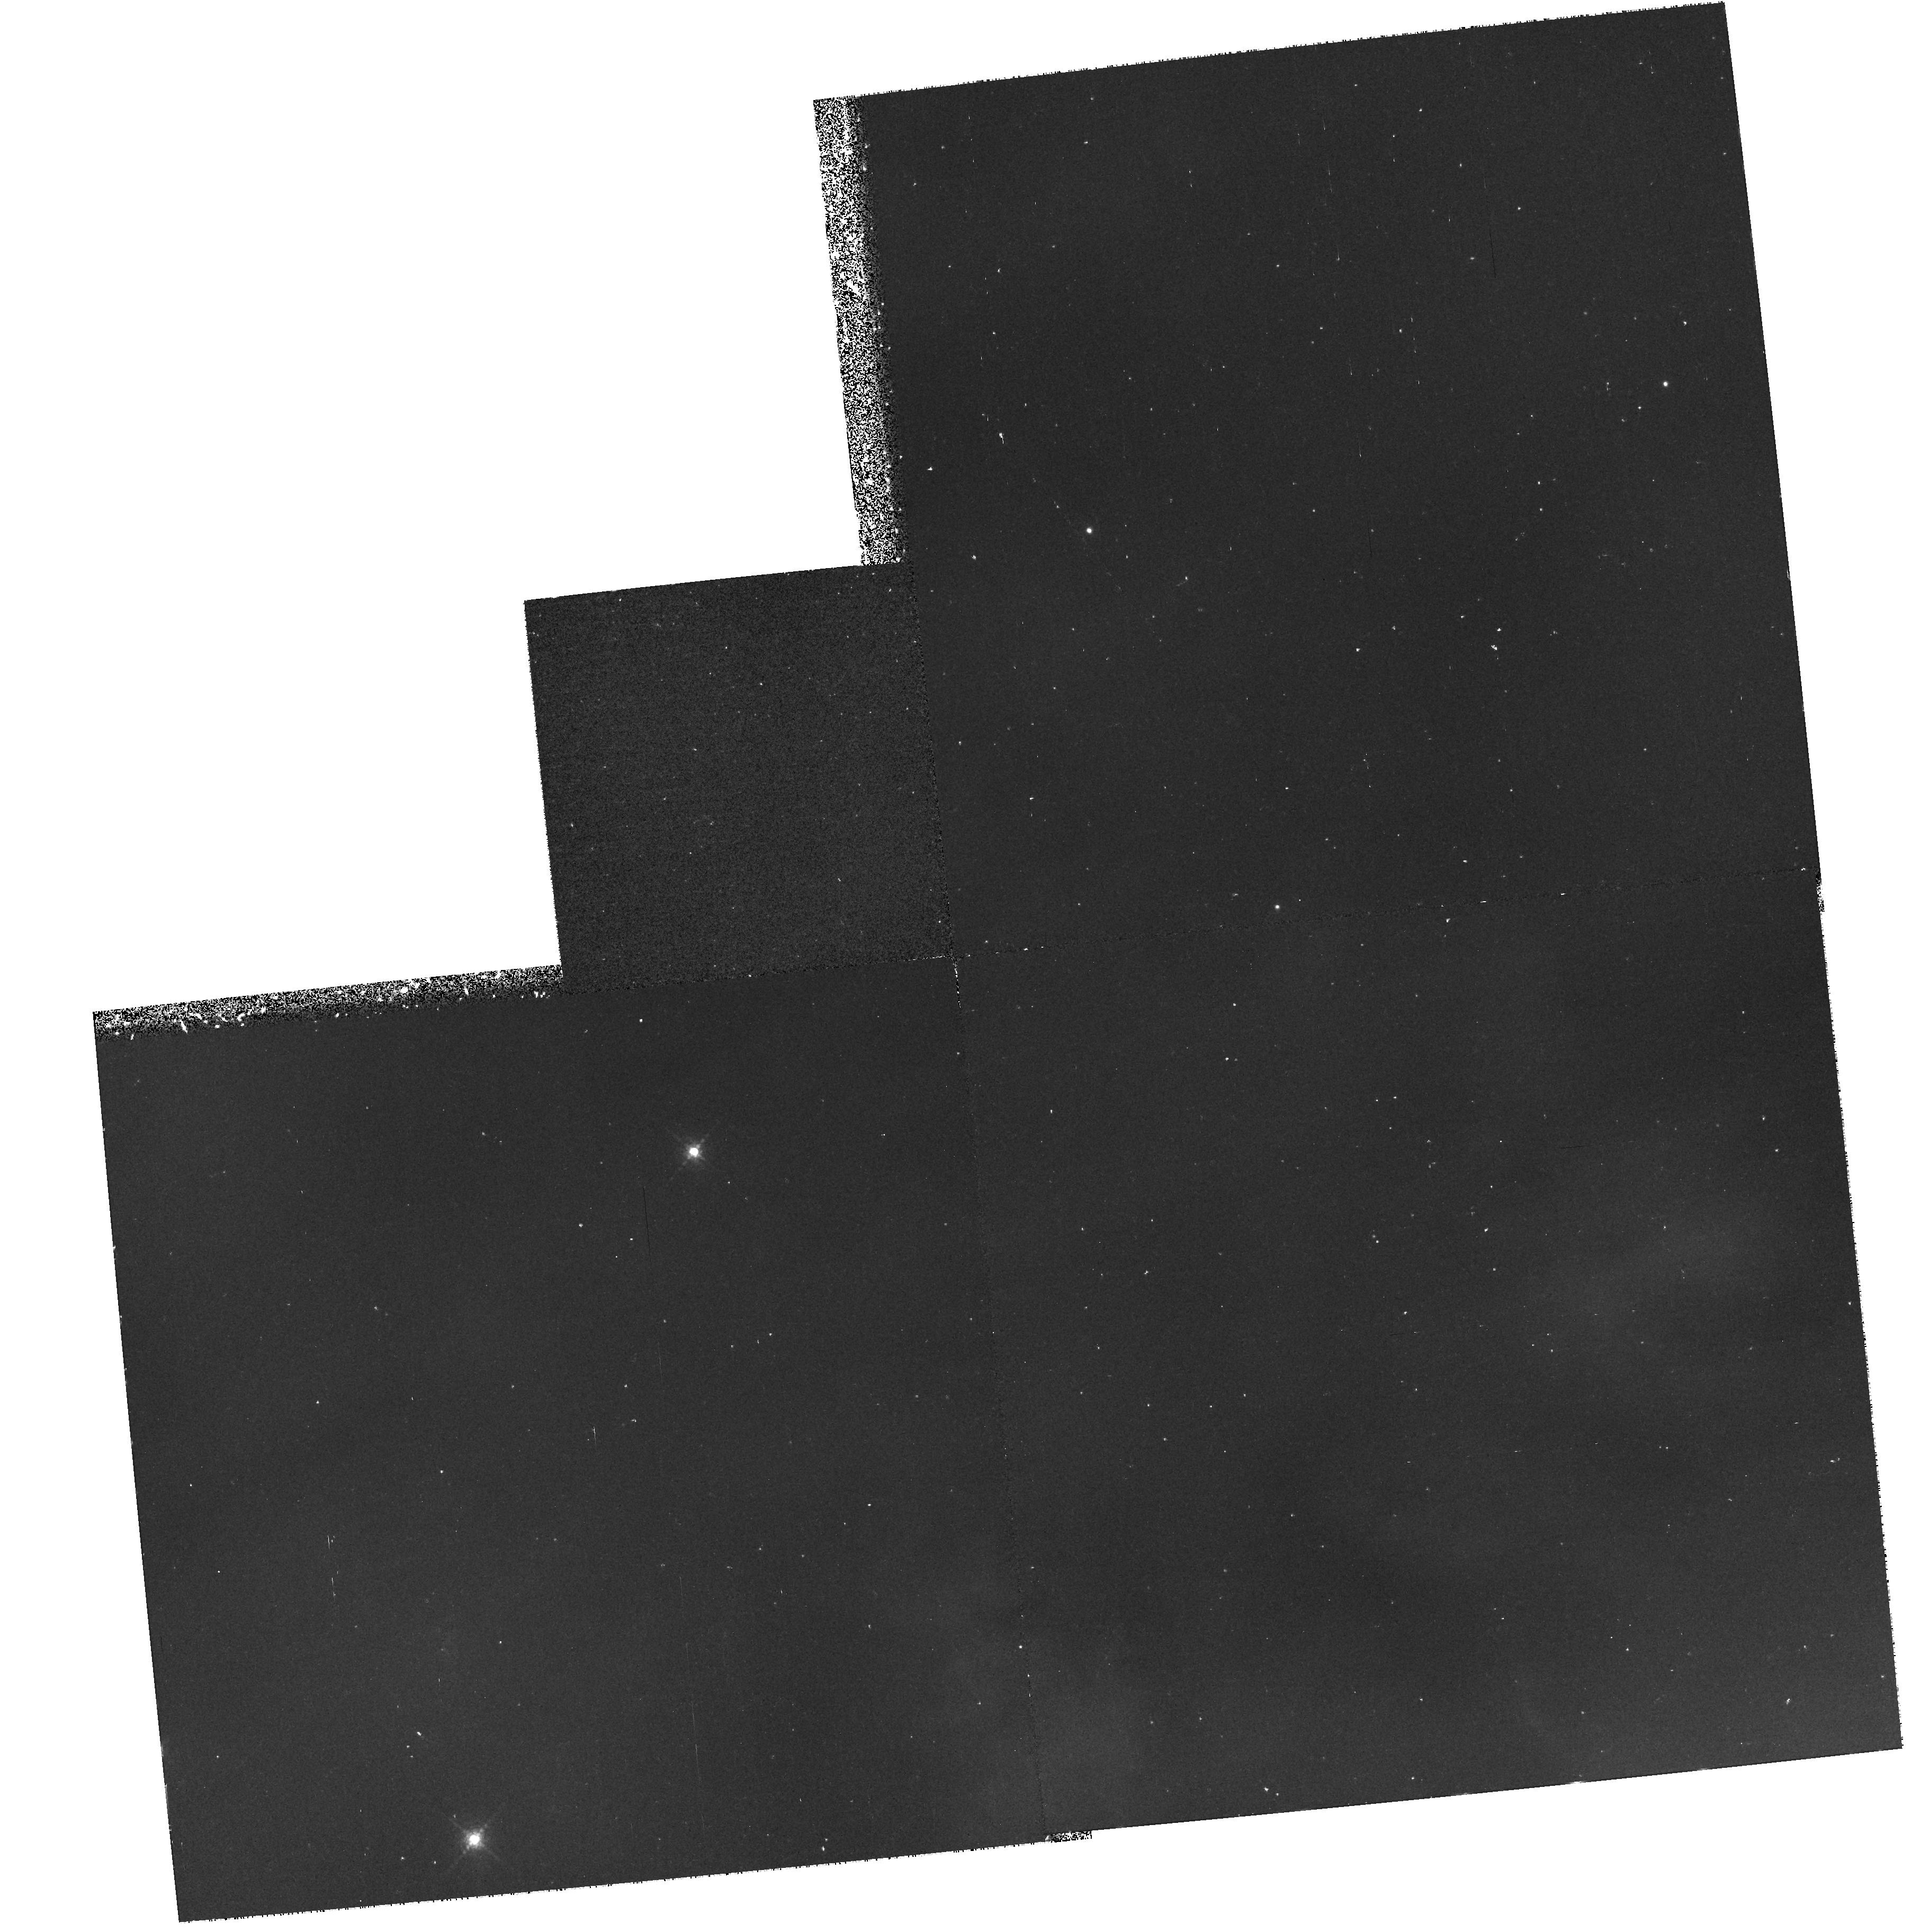
Target: NGC7293-OFFSETD. Instrument: WFPC2/PC. Filter: F658N. Exposure: 37 min. Observation ID: hst_7286_01_wfpc2_pc_f658n_u4yk01

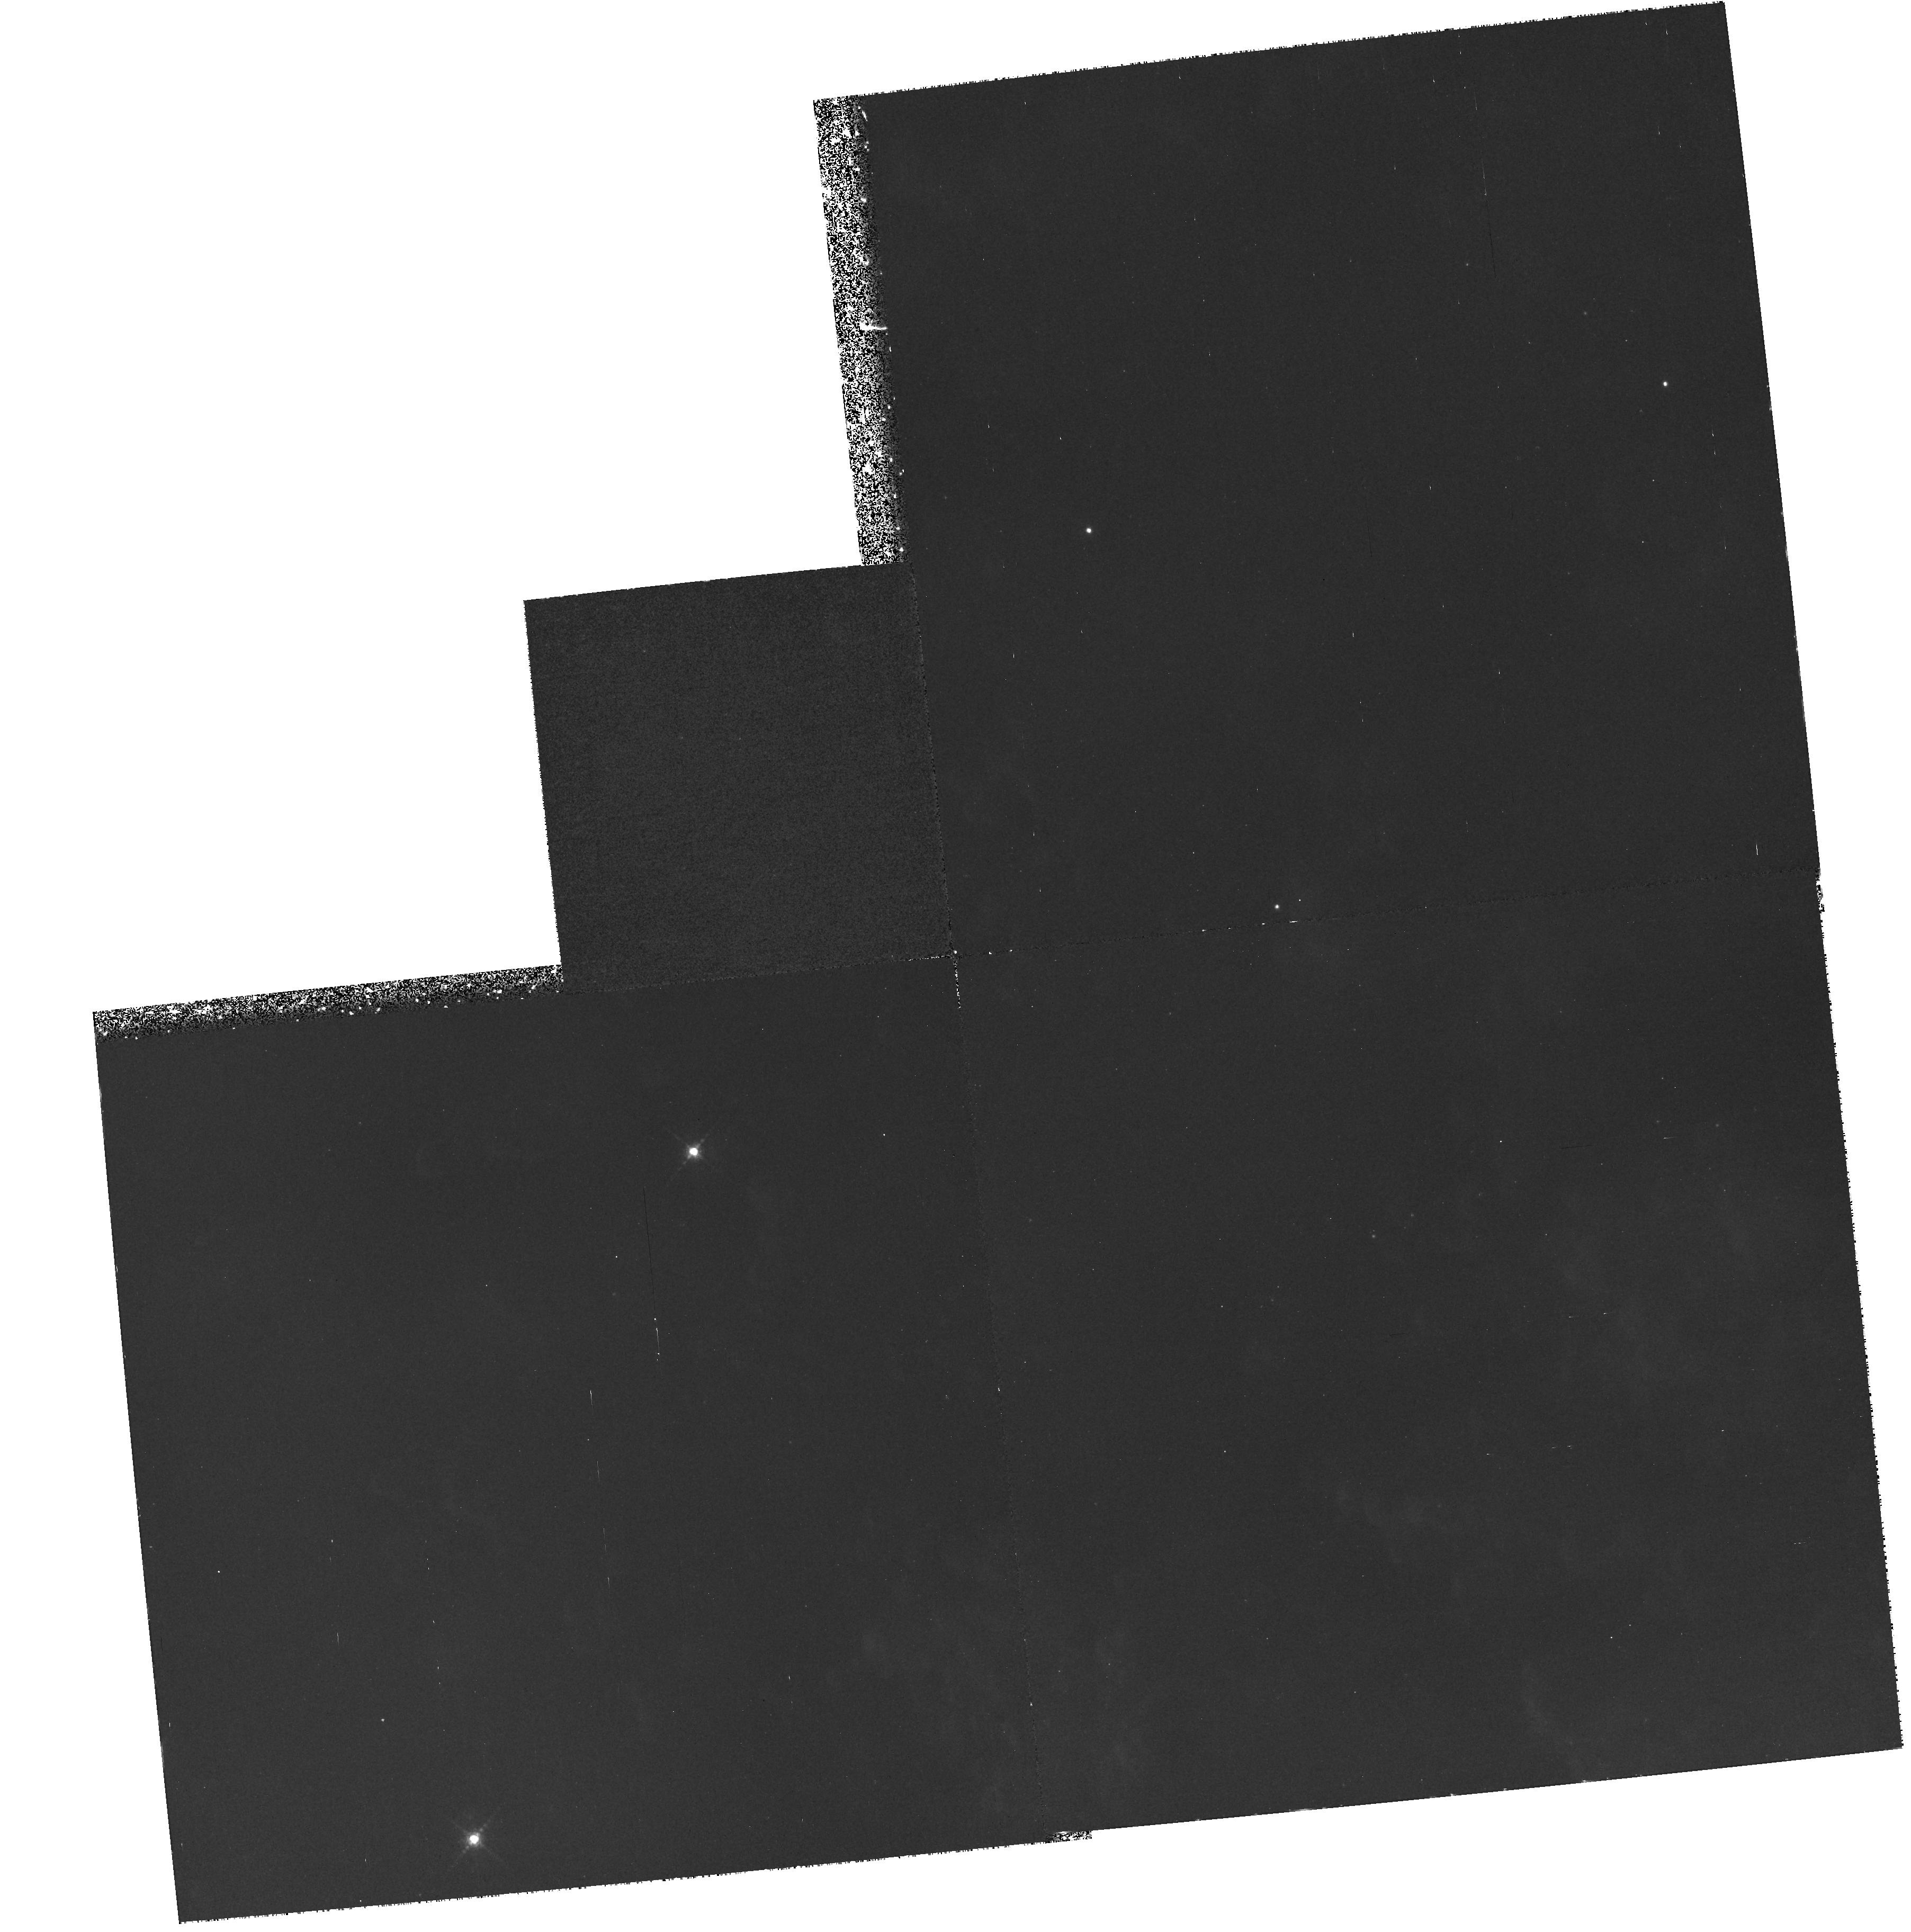
Target: NGC7293-OFFSETD. Instrument: WFPC2/PC. Filter: F656N. Exposure: 1.3 h. Observation ID: hst_7286_01_wfpc2_pc_f656n_u4yk01

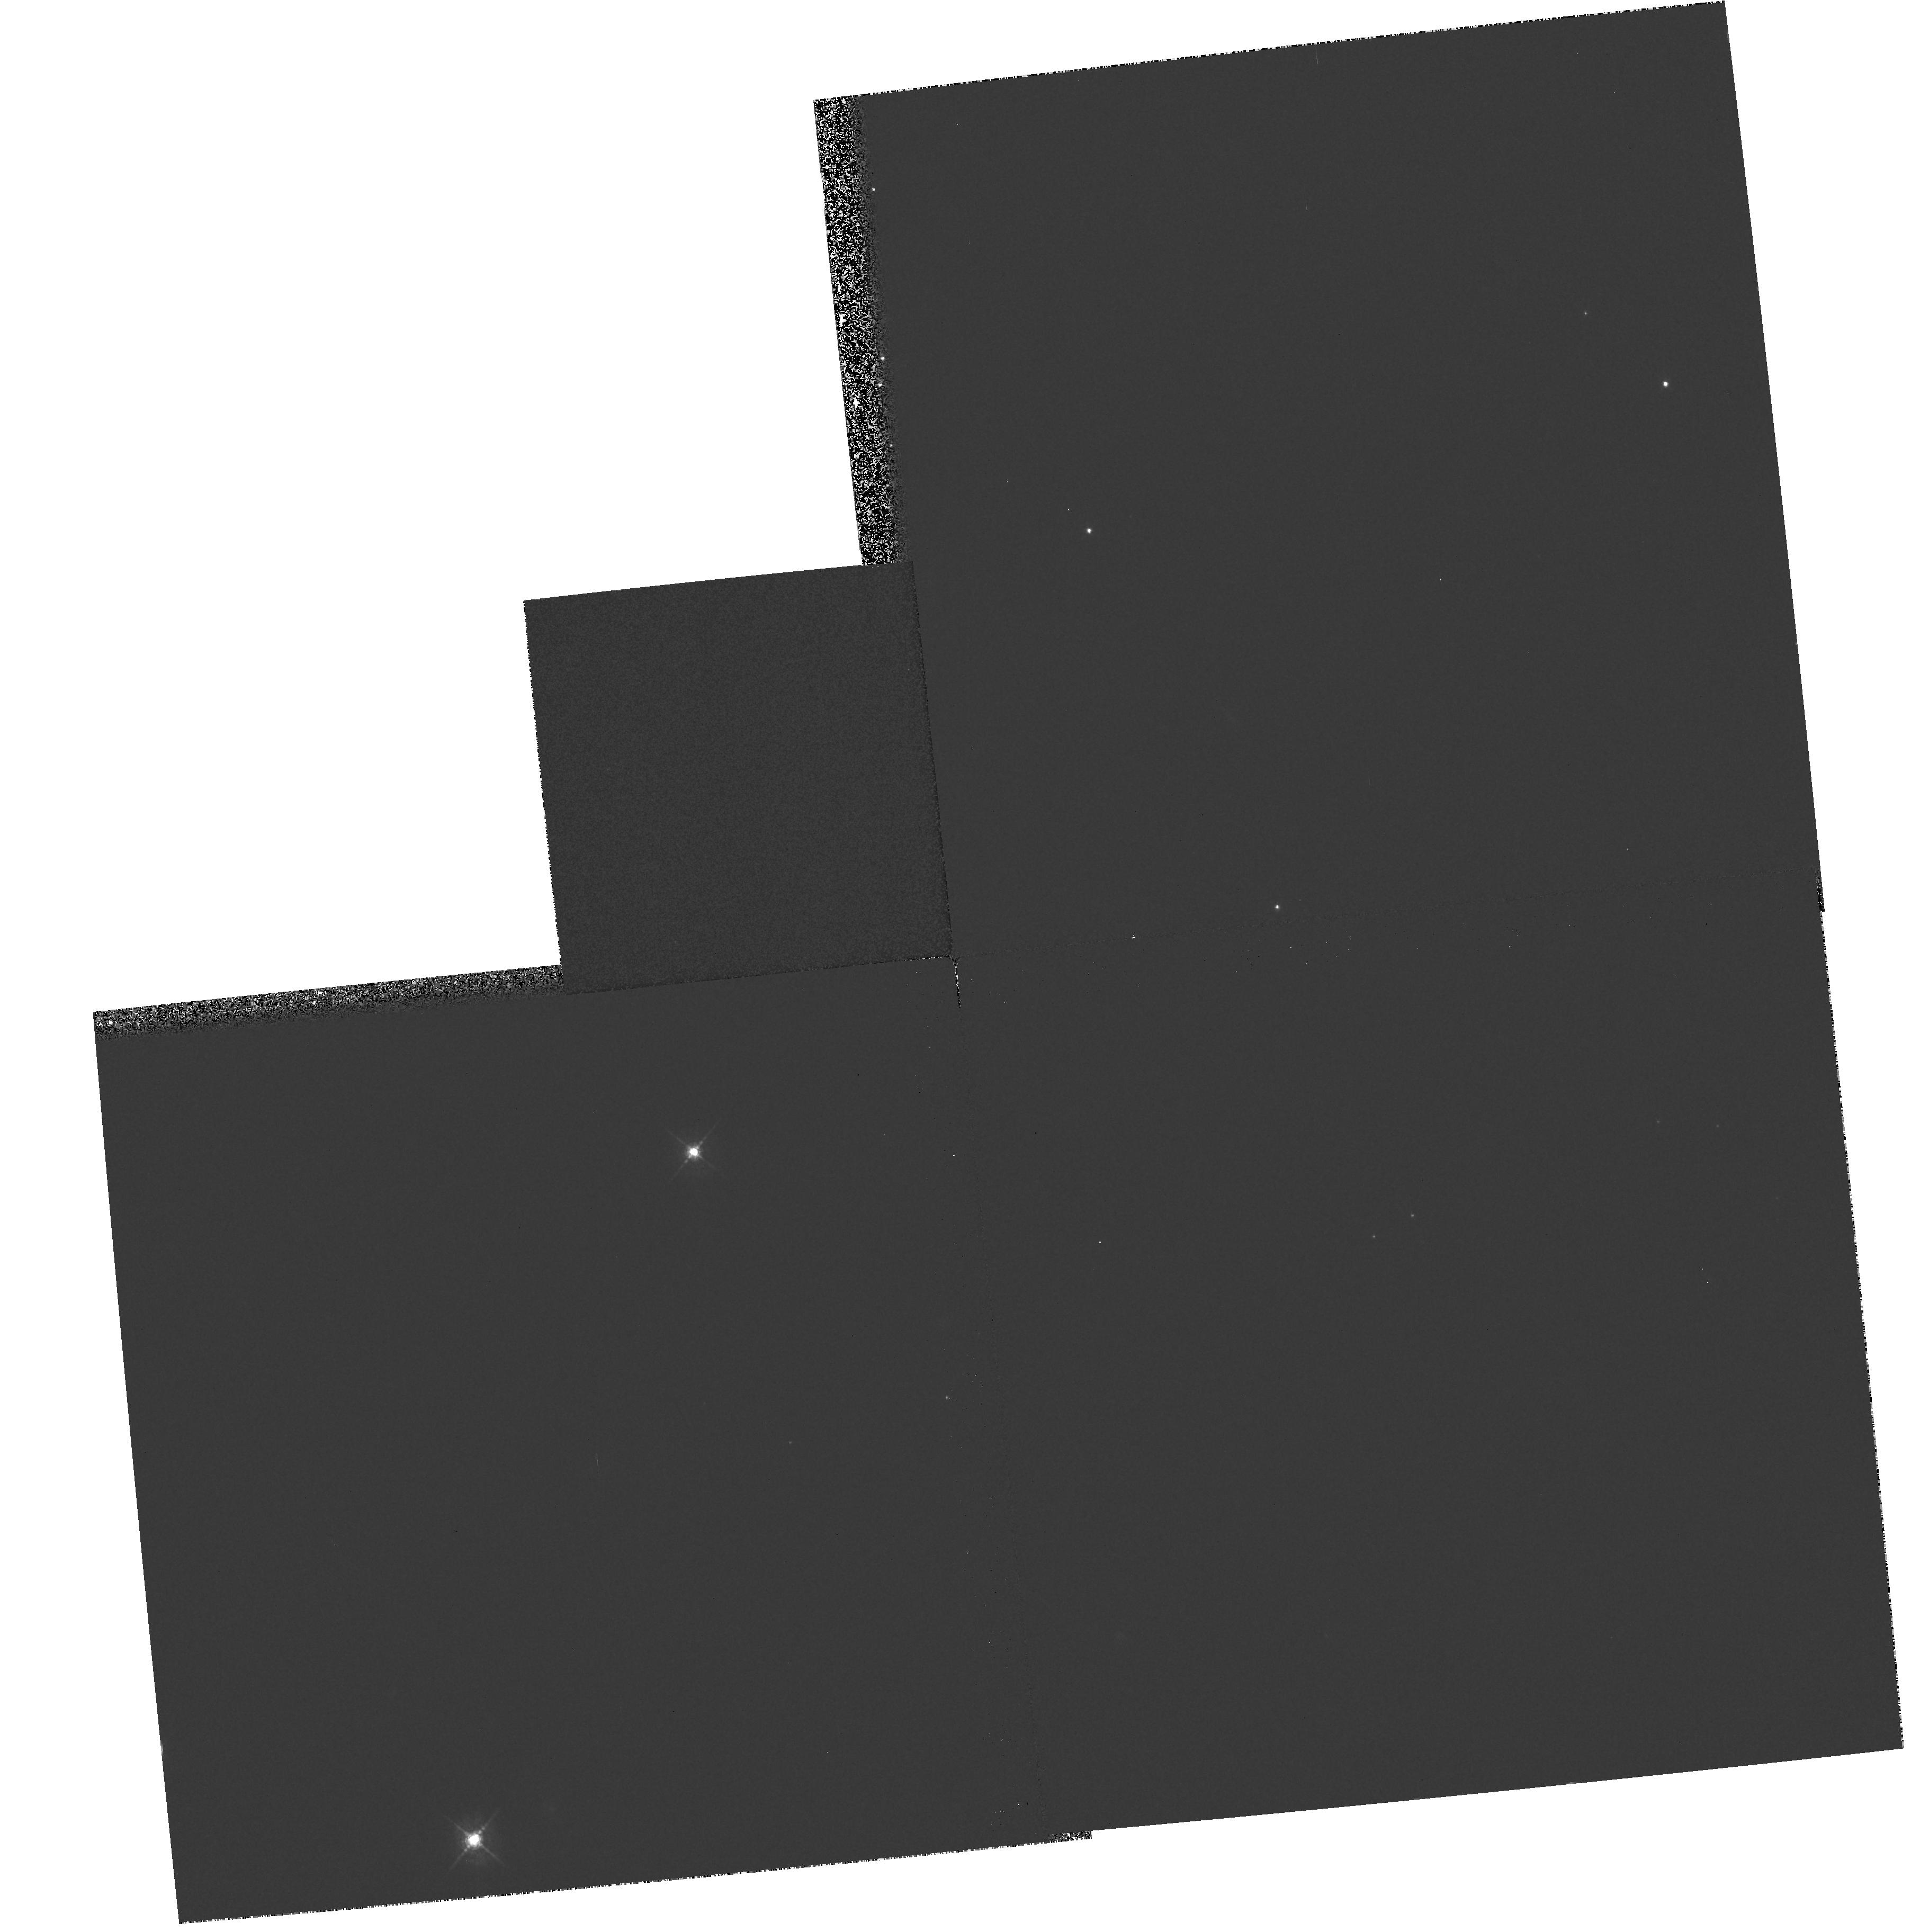
Target: NGC7293-OFFSETD. Instrument: WFPC2/PC. Filter: F547M. Exposure: 5 min. Observation ID: hst_7286_01_wfpc2_pc_f547m_u4yk01

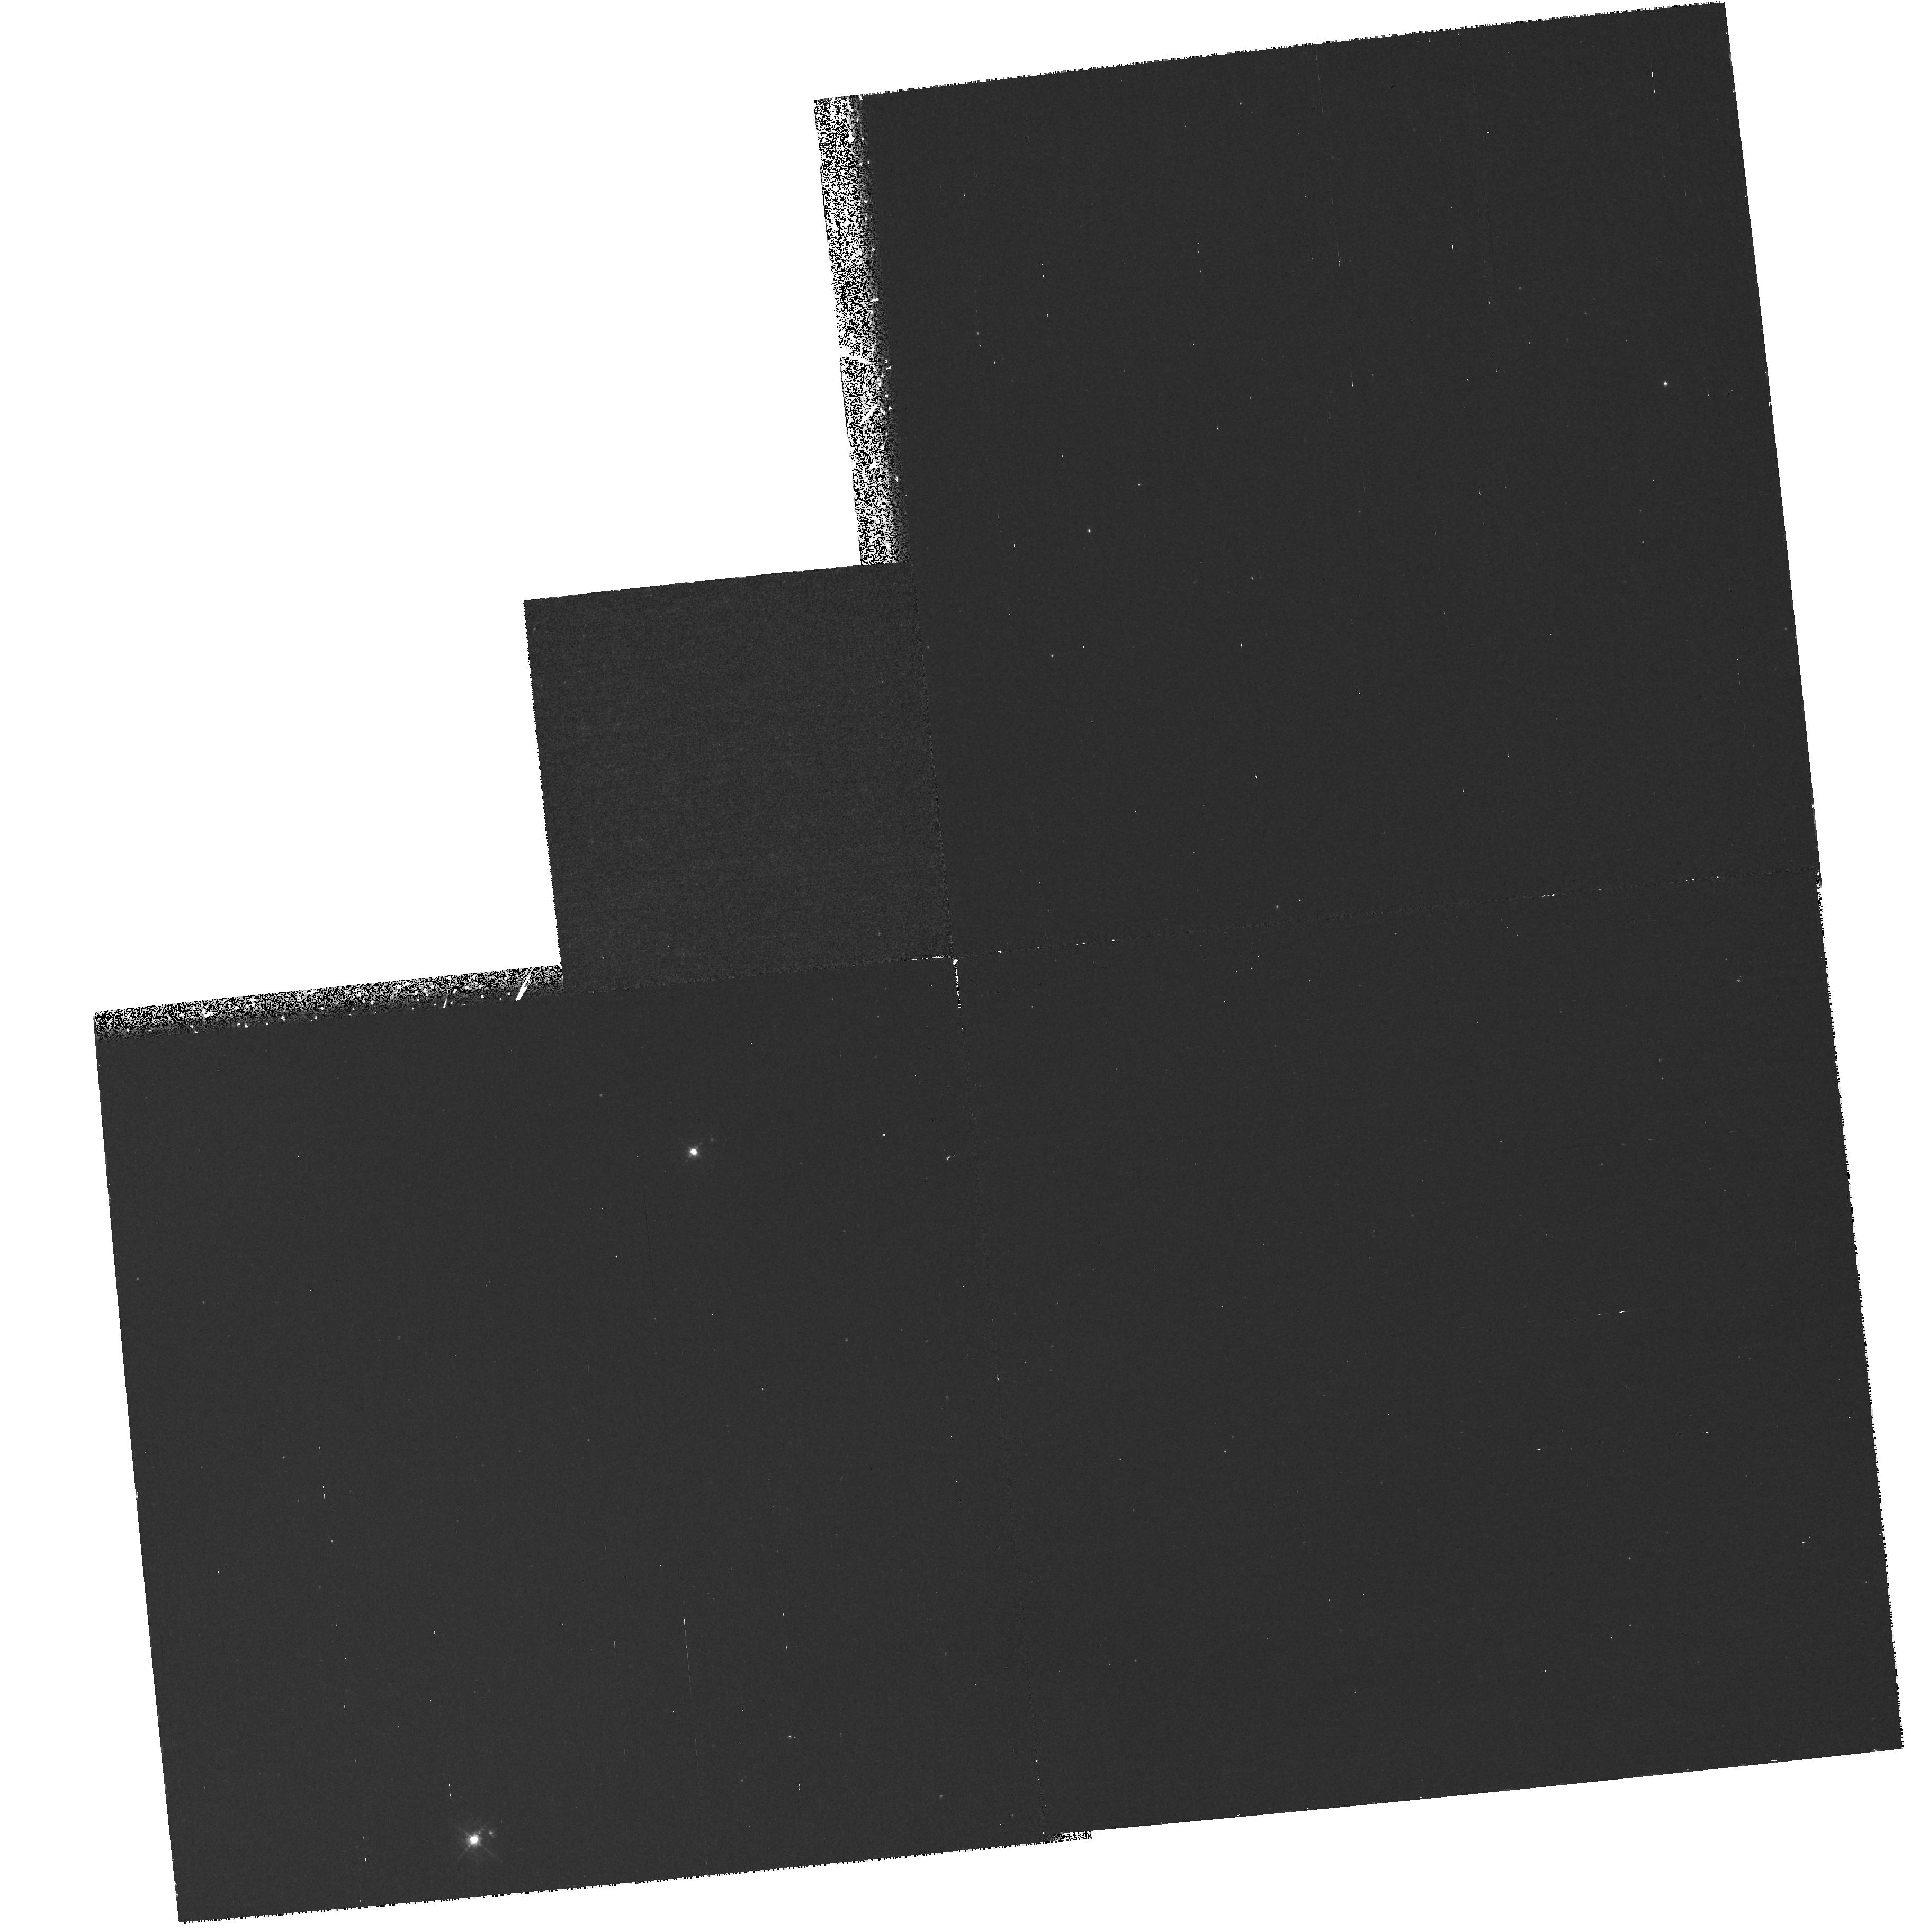
Target: NGC7293-OFFSETD. Instrument: WFPC2/PC. Filter: F502N. Exposure: 1.2 h. Observation ID: hst_7286_01_wfpc2_pc_f502n_u4yk01

Spectrophotometry and Imaging of Cometary Knots in the Helix Nebula (PI: ODell, Charles Robert)

Previous HST imaging of the Helix Nebula, the closest of the representatives of this important stage of stellar evolution, have revealed that the filaments originally discovered by Baade are actually cometary outline photoionized regions surrounding dusty knots. The masses of the neutral knots are characteristically a few times 10^- 5Msun. The ionized zones are many orders of magnitude less massive and trail out to cylindrical tails pointed exactly away from the Central Star. The origin of these objects is uncertain, with models ranging from Rayleigh-Taylor instabilities in the nebular material, through condensations in the precursor star atmosphere, to having Oort Cloud type origins when the Central Star formed. The proposed observations will perform spectrophotometry of the ionized portions of two Cometary Knots in order to accurately determine the density and temperature variations as a function of distance from the local ionization front, which will lead to an accurate model of these ionized zones and should allow the identification of whether or not the Cometary Knots are likely to survive the Planetary Nebula stage. Coordinated parallel imaging with the WFPC2 and NICMOS will also be done. The former will be used to more accurately determine the distribution of the dust in the neutral knots and to search for new Cometary Knots in the outer part of the nebula, and the latter will be used to search for FeII and Hrm_2 emission from other neutral knots.